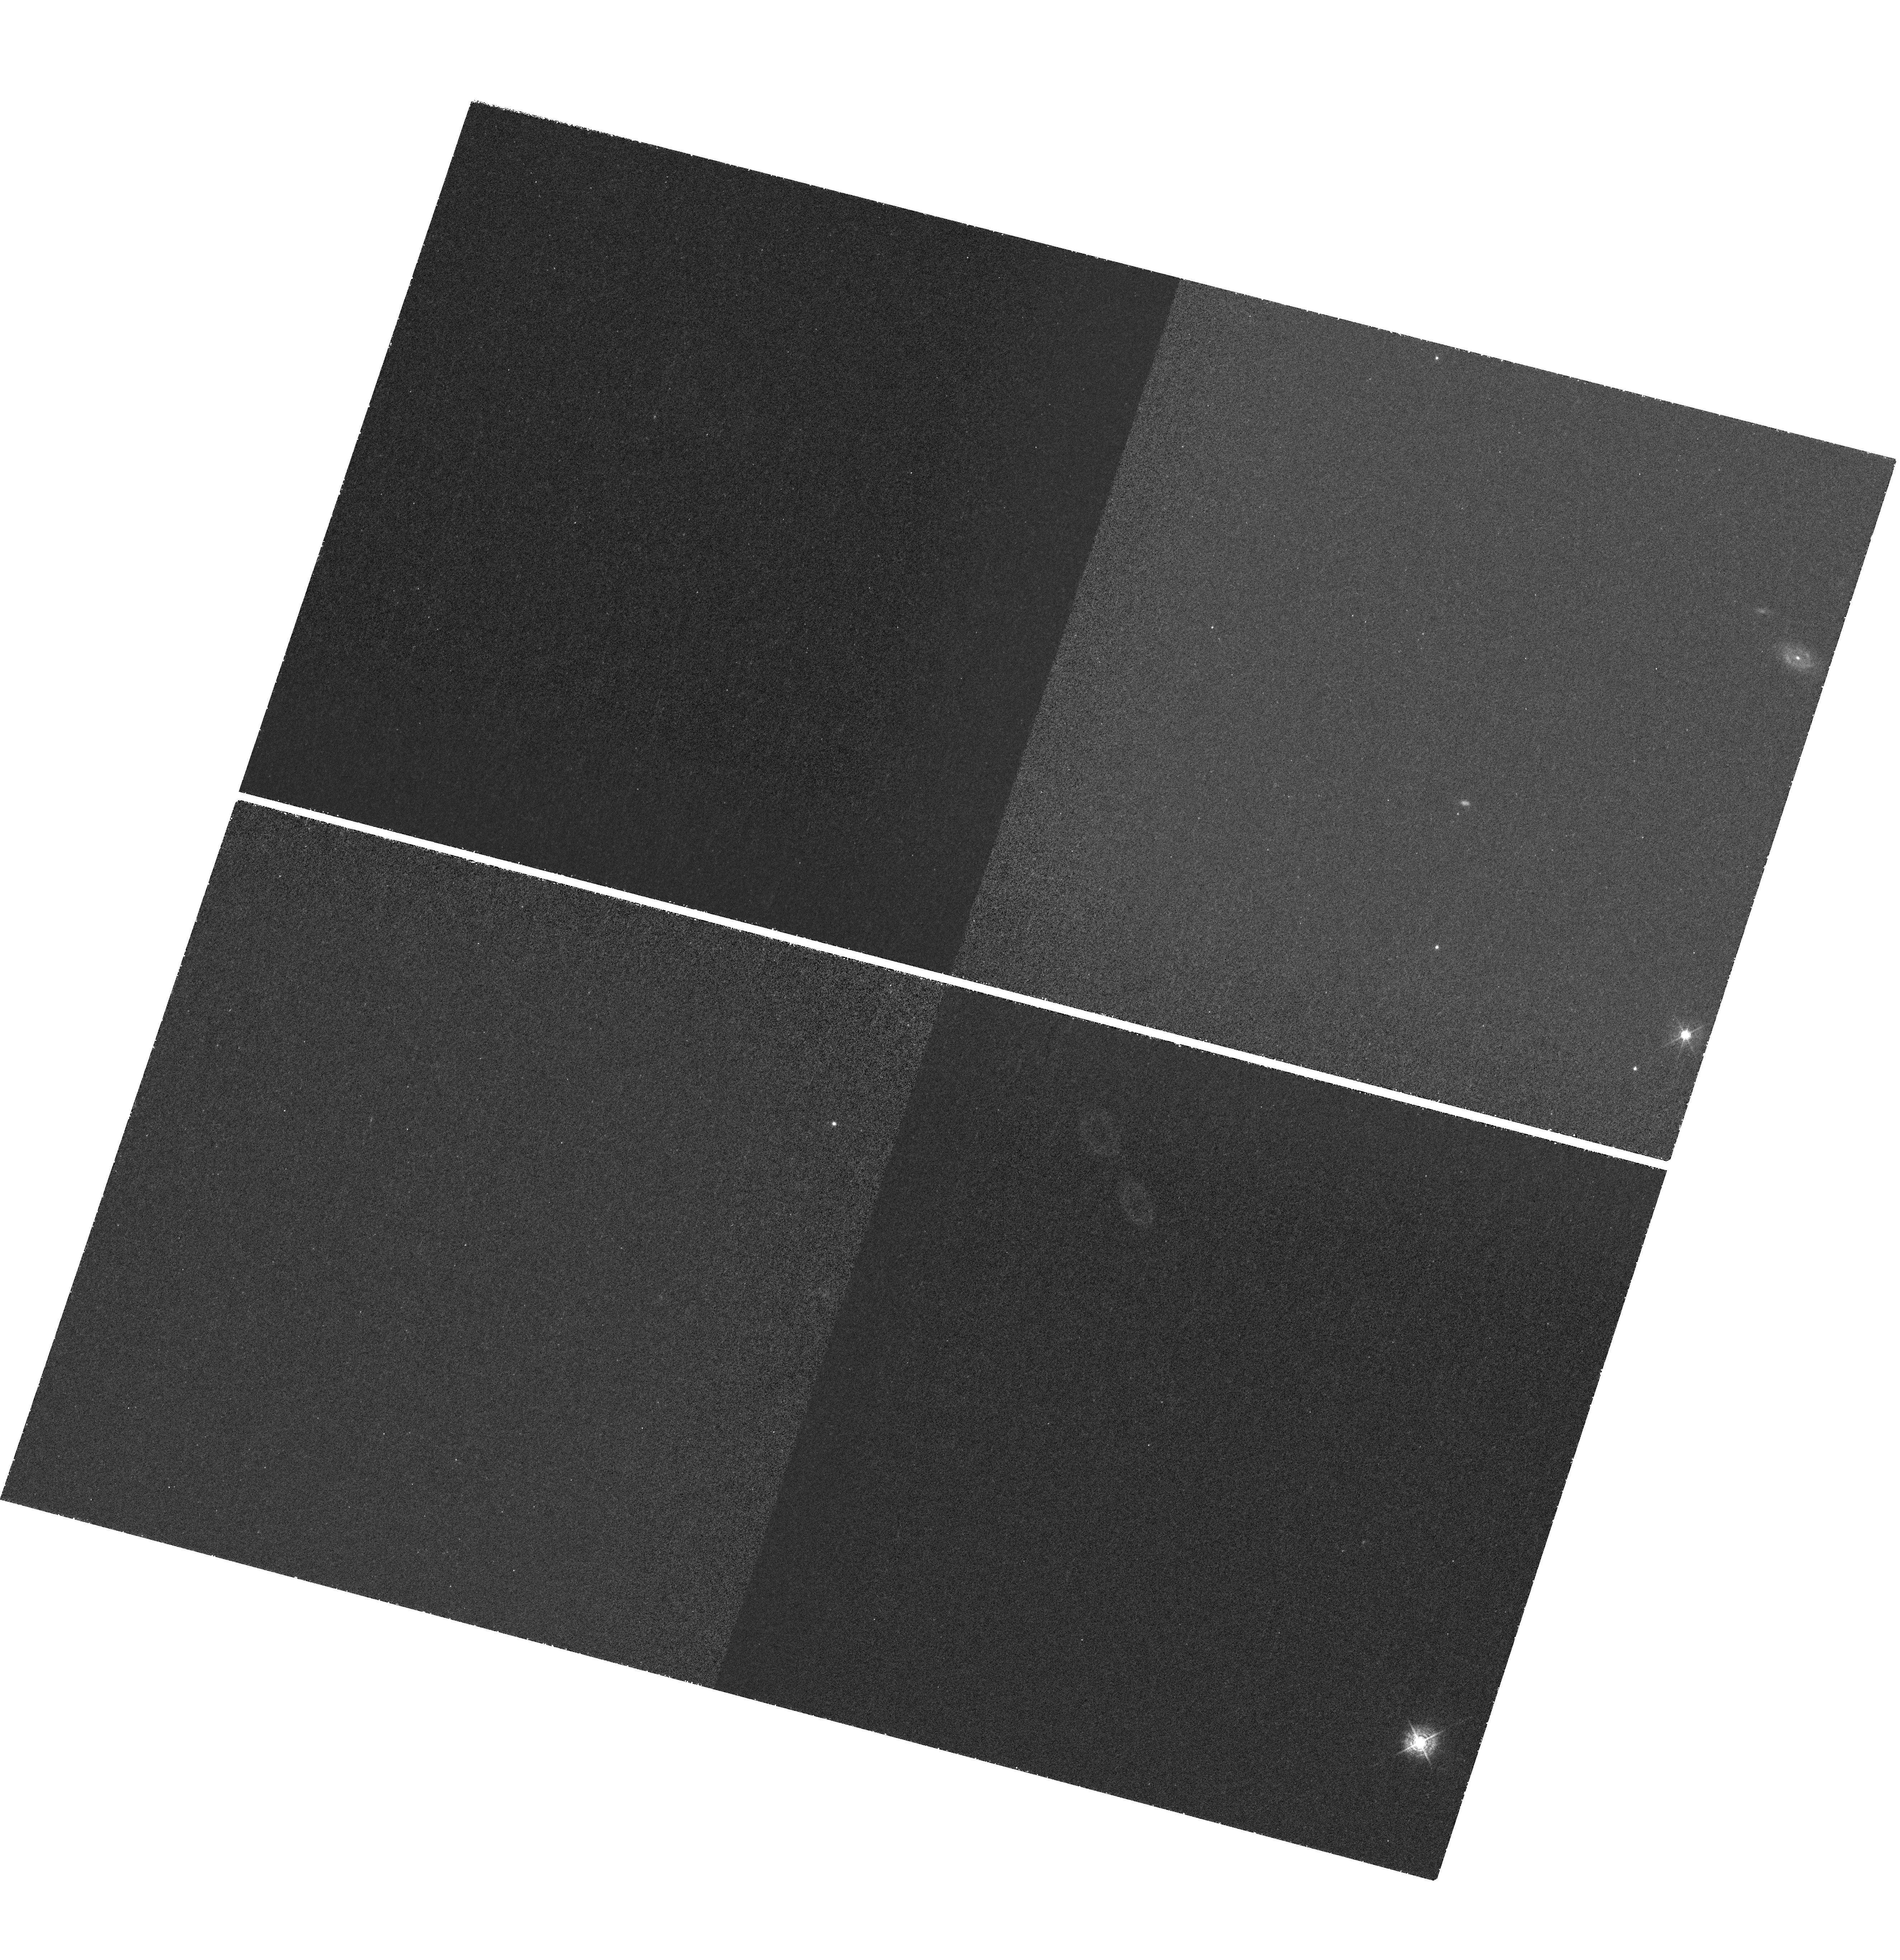
Target: J1154-0215. Instrument: WFC3/UVIS. Filter: FQ387N. Exposure: 2.4 h. Observation ID: hst_13818_01_wfc3_uvis_fq387n_icns01

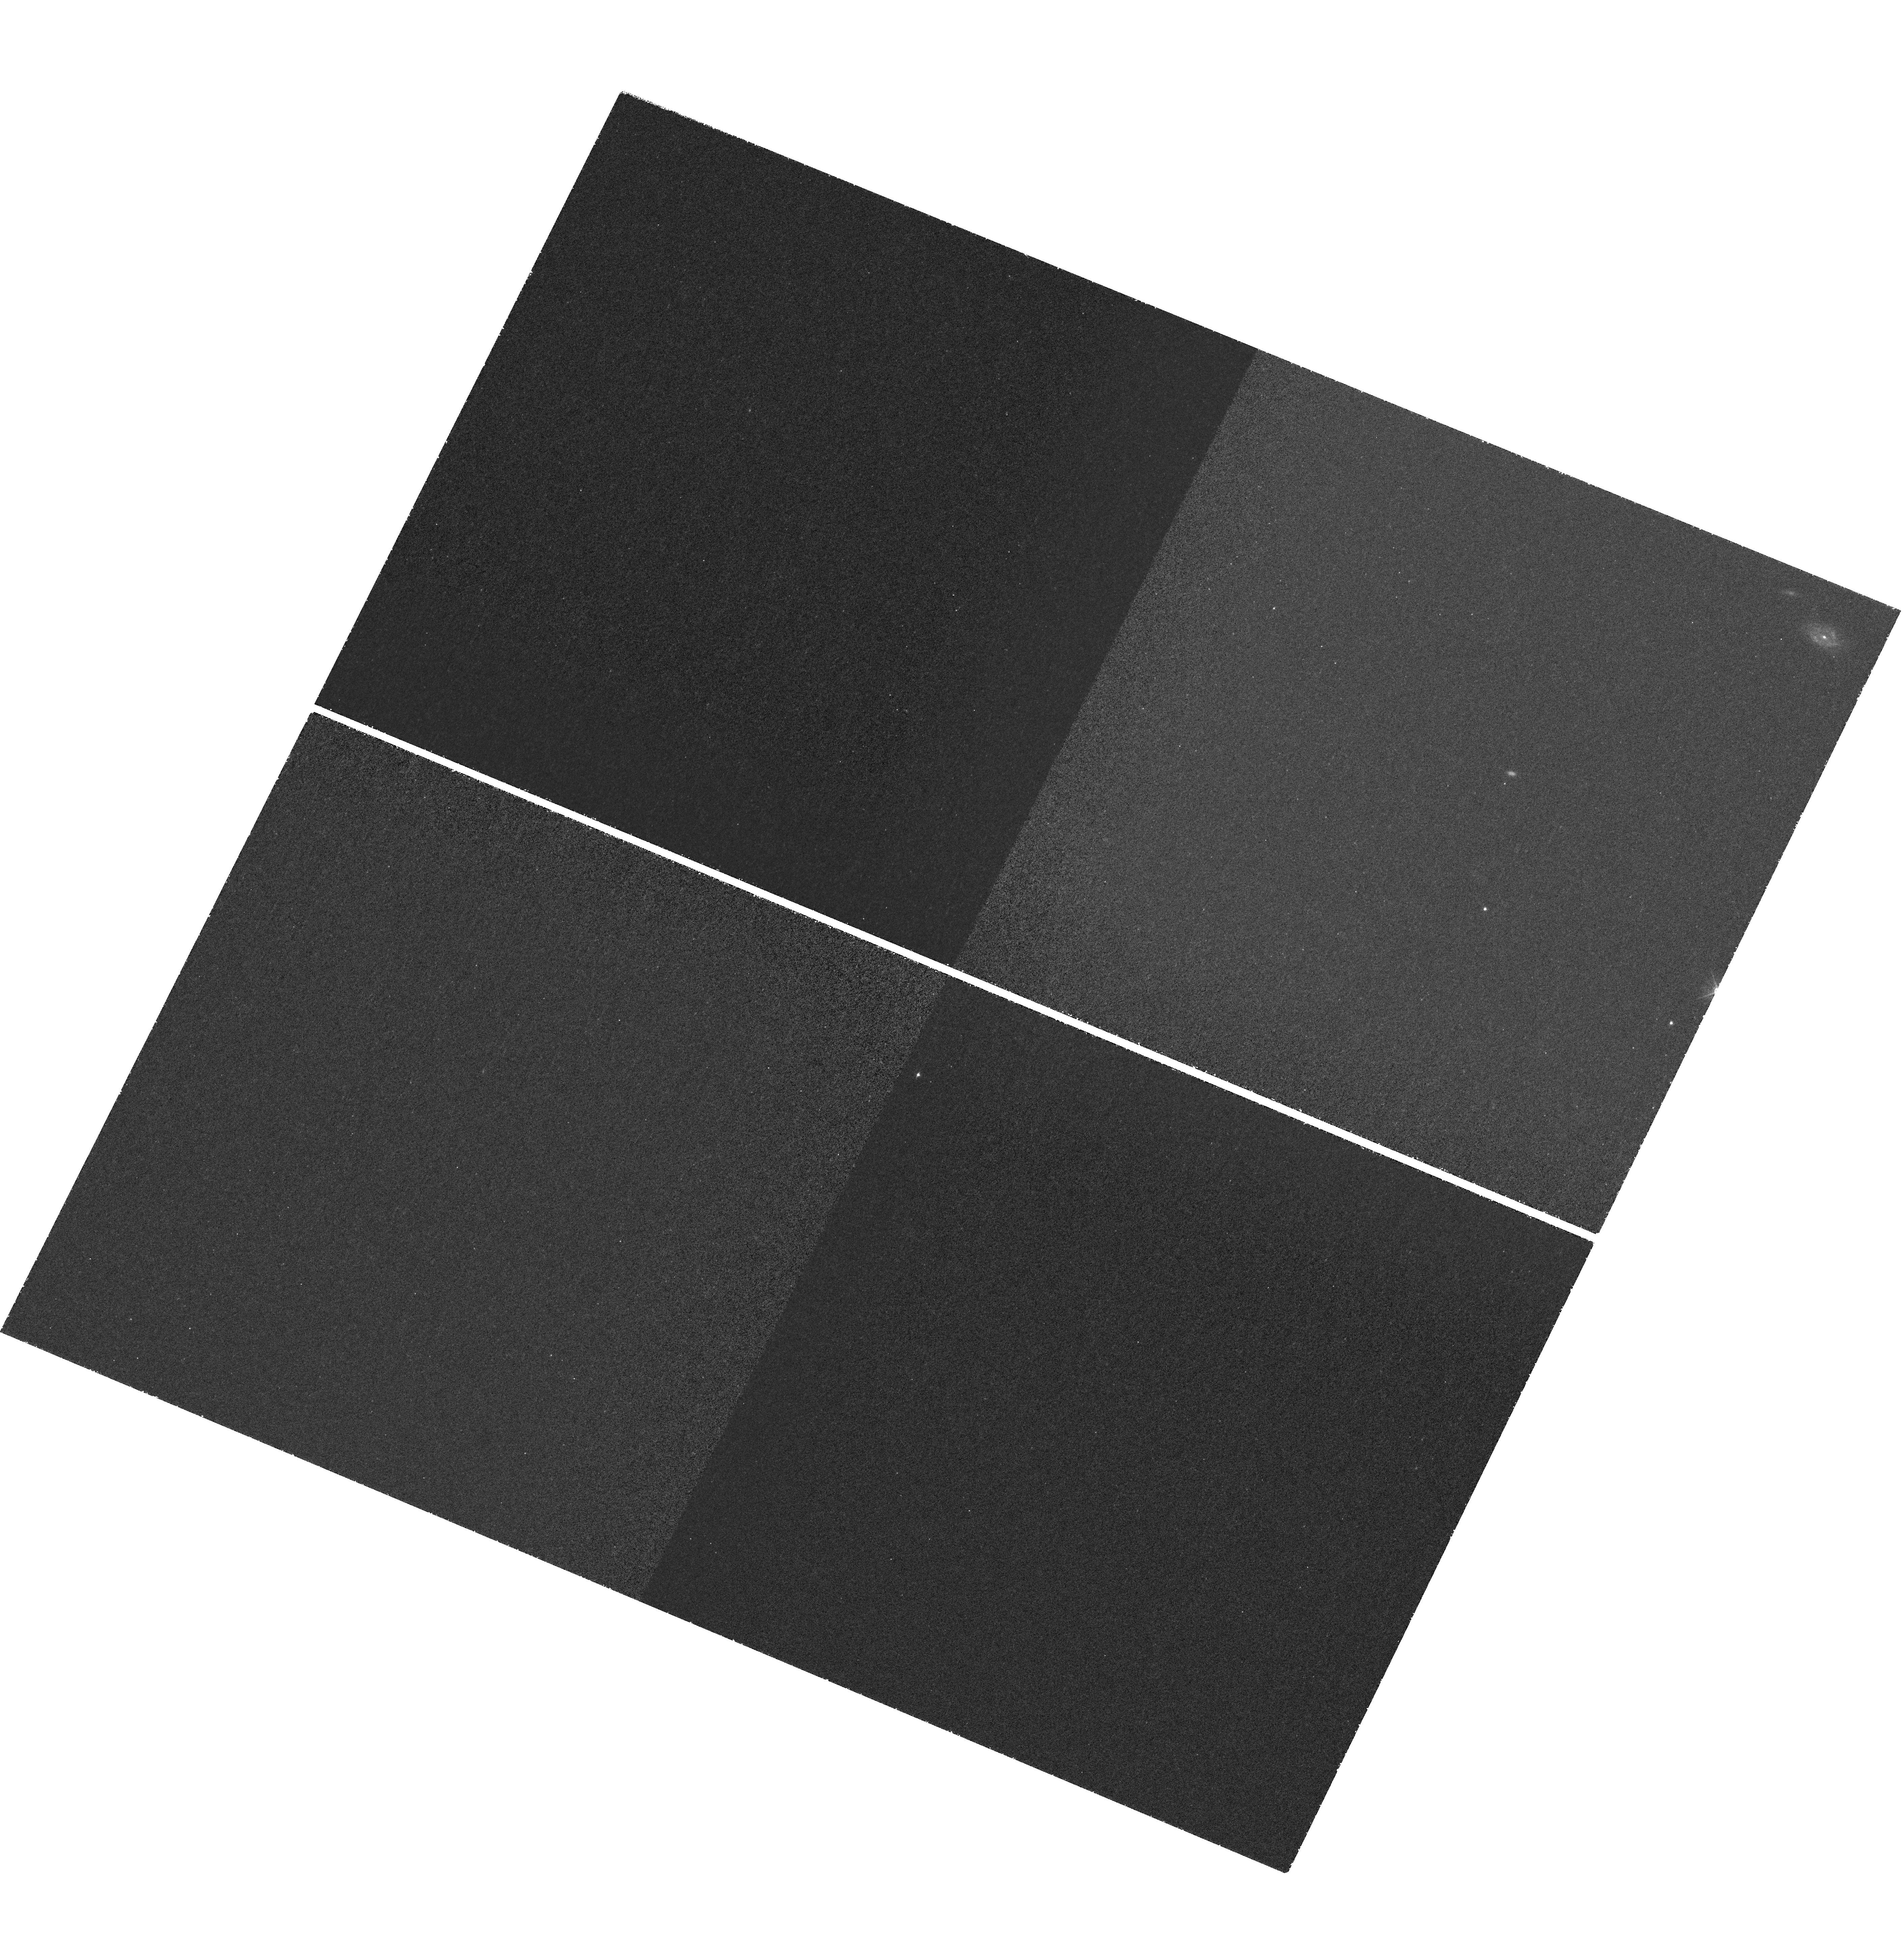
Target: J1154-0215. Instrument: WFC3/UVIS. Filter: FQ387N. Exposure: 2.4 h. Observation ID: hst_13818_02_wfc3_uvis_fq387n_icns02

Probing Quasar Host Galaxy of a Quasar at z=2.1 with Damped Lyman Alpha System as Coronagraph (PI: Cai, Zheng)

Fully resolving high-redshift quasar host galaxies is crucial for understanding how massive galaxies and their central black holes form and evolve. However, studies of high-redshift quasar host galaxies are hindered by difficulties in isolating the hosts and accurately subtracting the strong emission from quasar nuclei. From the SDSS-III quasar spectra library, we have discovered a number of rare occurrences where strong damped Lyman alpha absorbers (DLAs) completely block the nuclear emission from the quasar; they act as a natural coronagraph and reveal narrow Ly-alpha emission from the quasar host galaxies. We propose to carry out HST/WFC3 narrow-band imaging of one such system, J1154-0215, at z=2.1. At this redshift, the WFC3/UVIS narrow-band filter FQ387N lies perfectly within the DLA dark trough, thereby enabling us to image the quasar host galaxy without the need for PSF subtraction. The FWHM and luminosity of the narrow Ly-alpha emission detected in this DLA trough are consistent with that of Lyman break galaxies. Our ground-based deep 2-D spectrum indicates that the Ly-alpha emission is marginally resolved under the seeing of 0.6'', suggesting that it is most likely powered by star formation from the quasar host galaxies. High resolution HST imaging, for the first time, will enable us to fully measure the morphology and physical properties of a type-1 quasar host down to the inner 1 kpc scale at z>2, free of PSF subtraction systematics. It will also probe florescent Ly-alpha emission from cool gas associated with the DLA, and study the gas inflows/outflows in the quasar environment to test models of feedback in quasar host galaxies and massive galaxy formation.